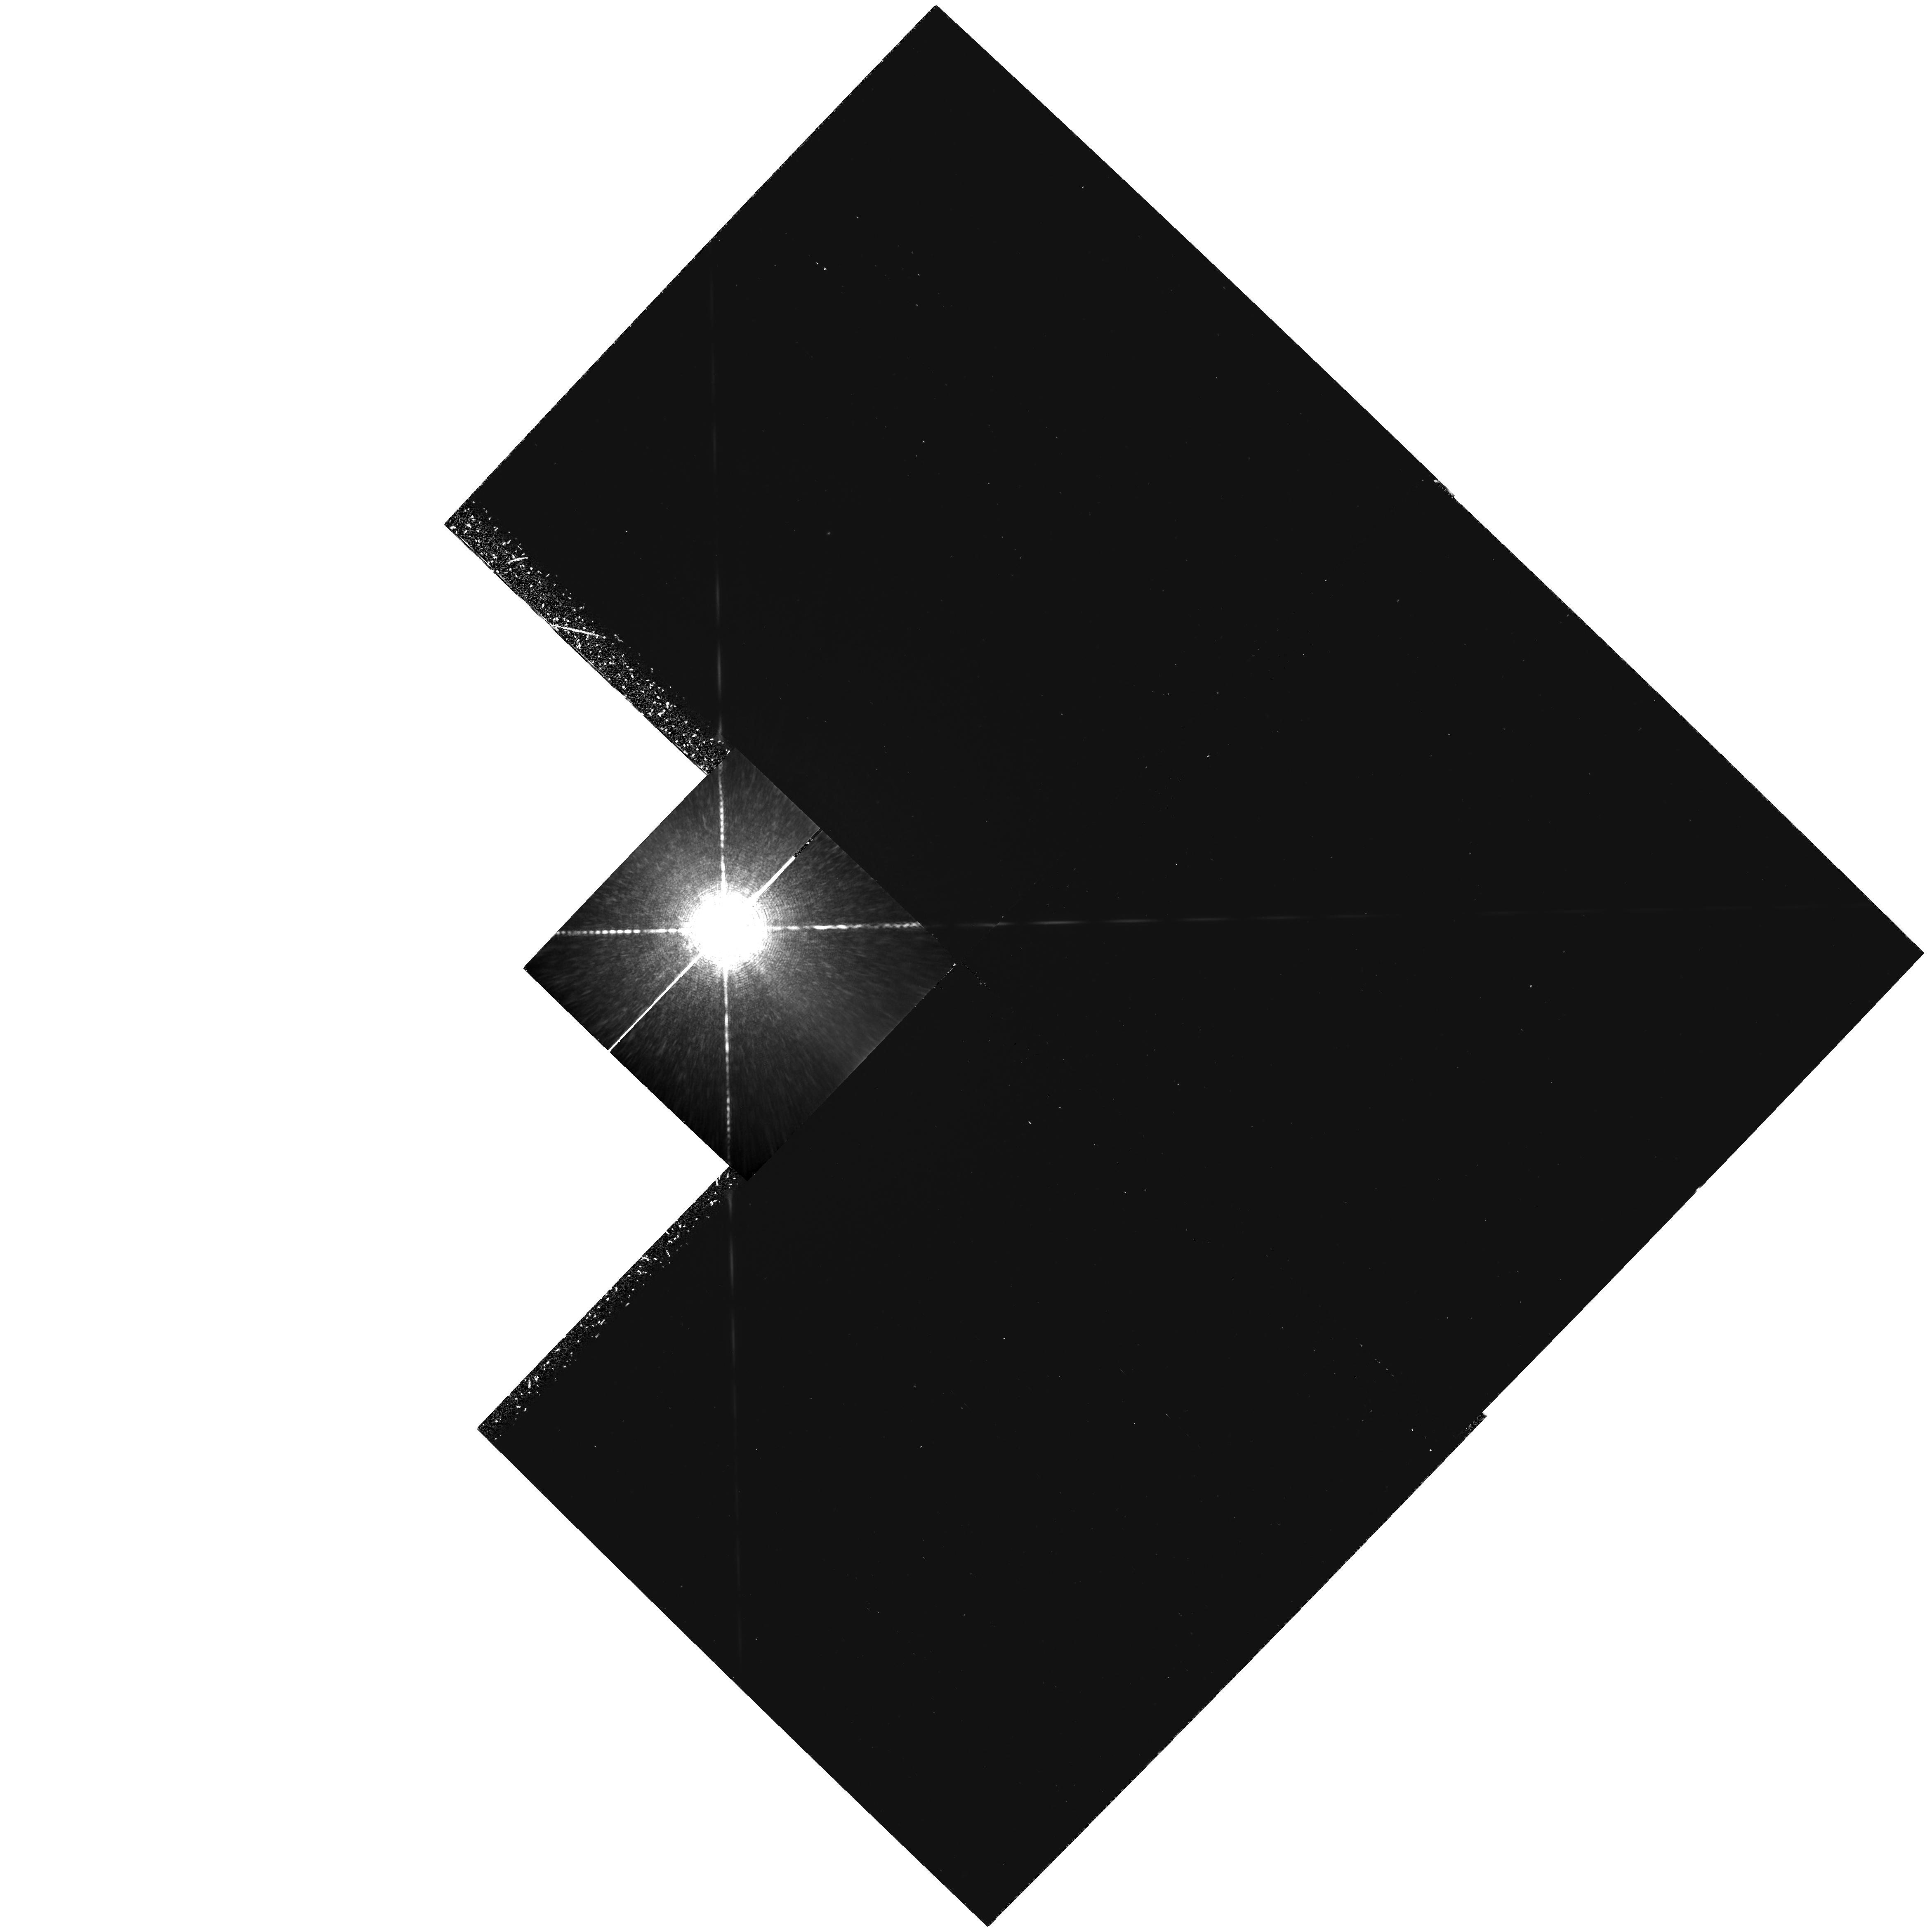
Target: HD22049
Instrument: WFPC2/PC
Filter: F953N
Exposure: 3.1 h
Observation ID: hst_5611_01_wfpc2_pc_f953n_u2a901

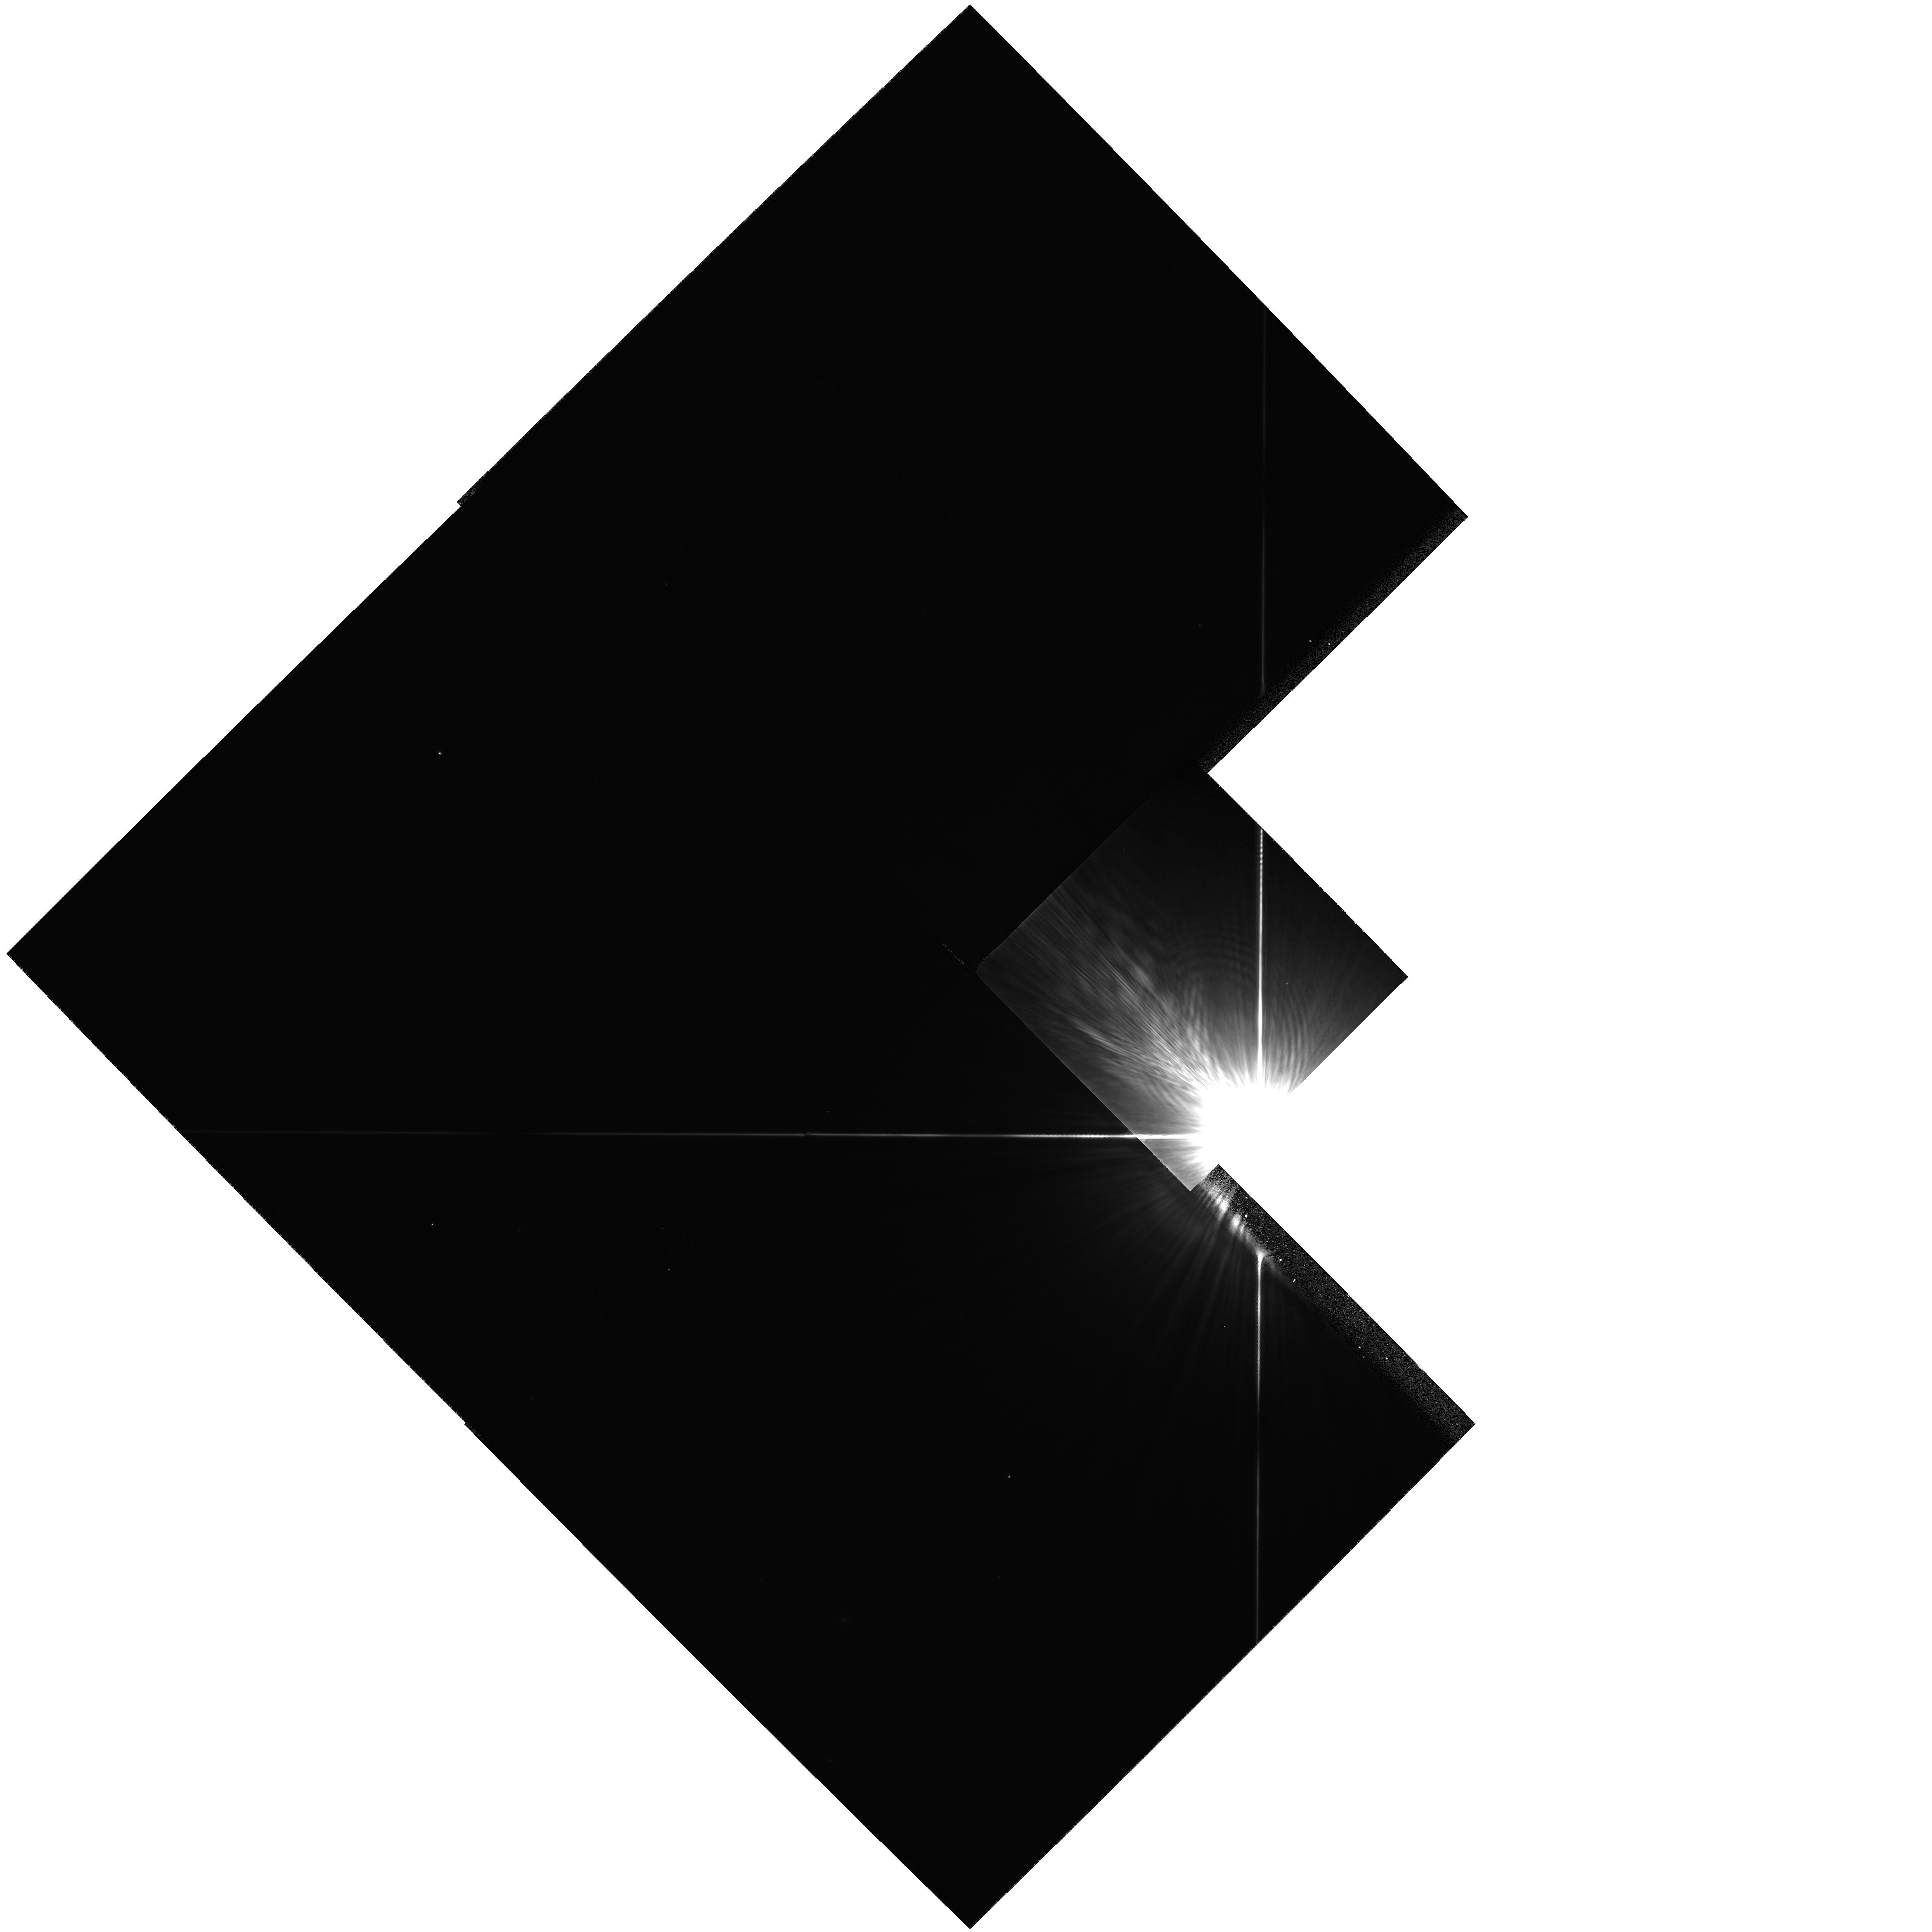
Target: HD22049
Instrument: WFPC2/PC
Filter: F622W
Exposure: 7 min
Observation ID: hst_5611_02_wfpc2_pc_f622w_u2a902

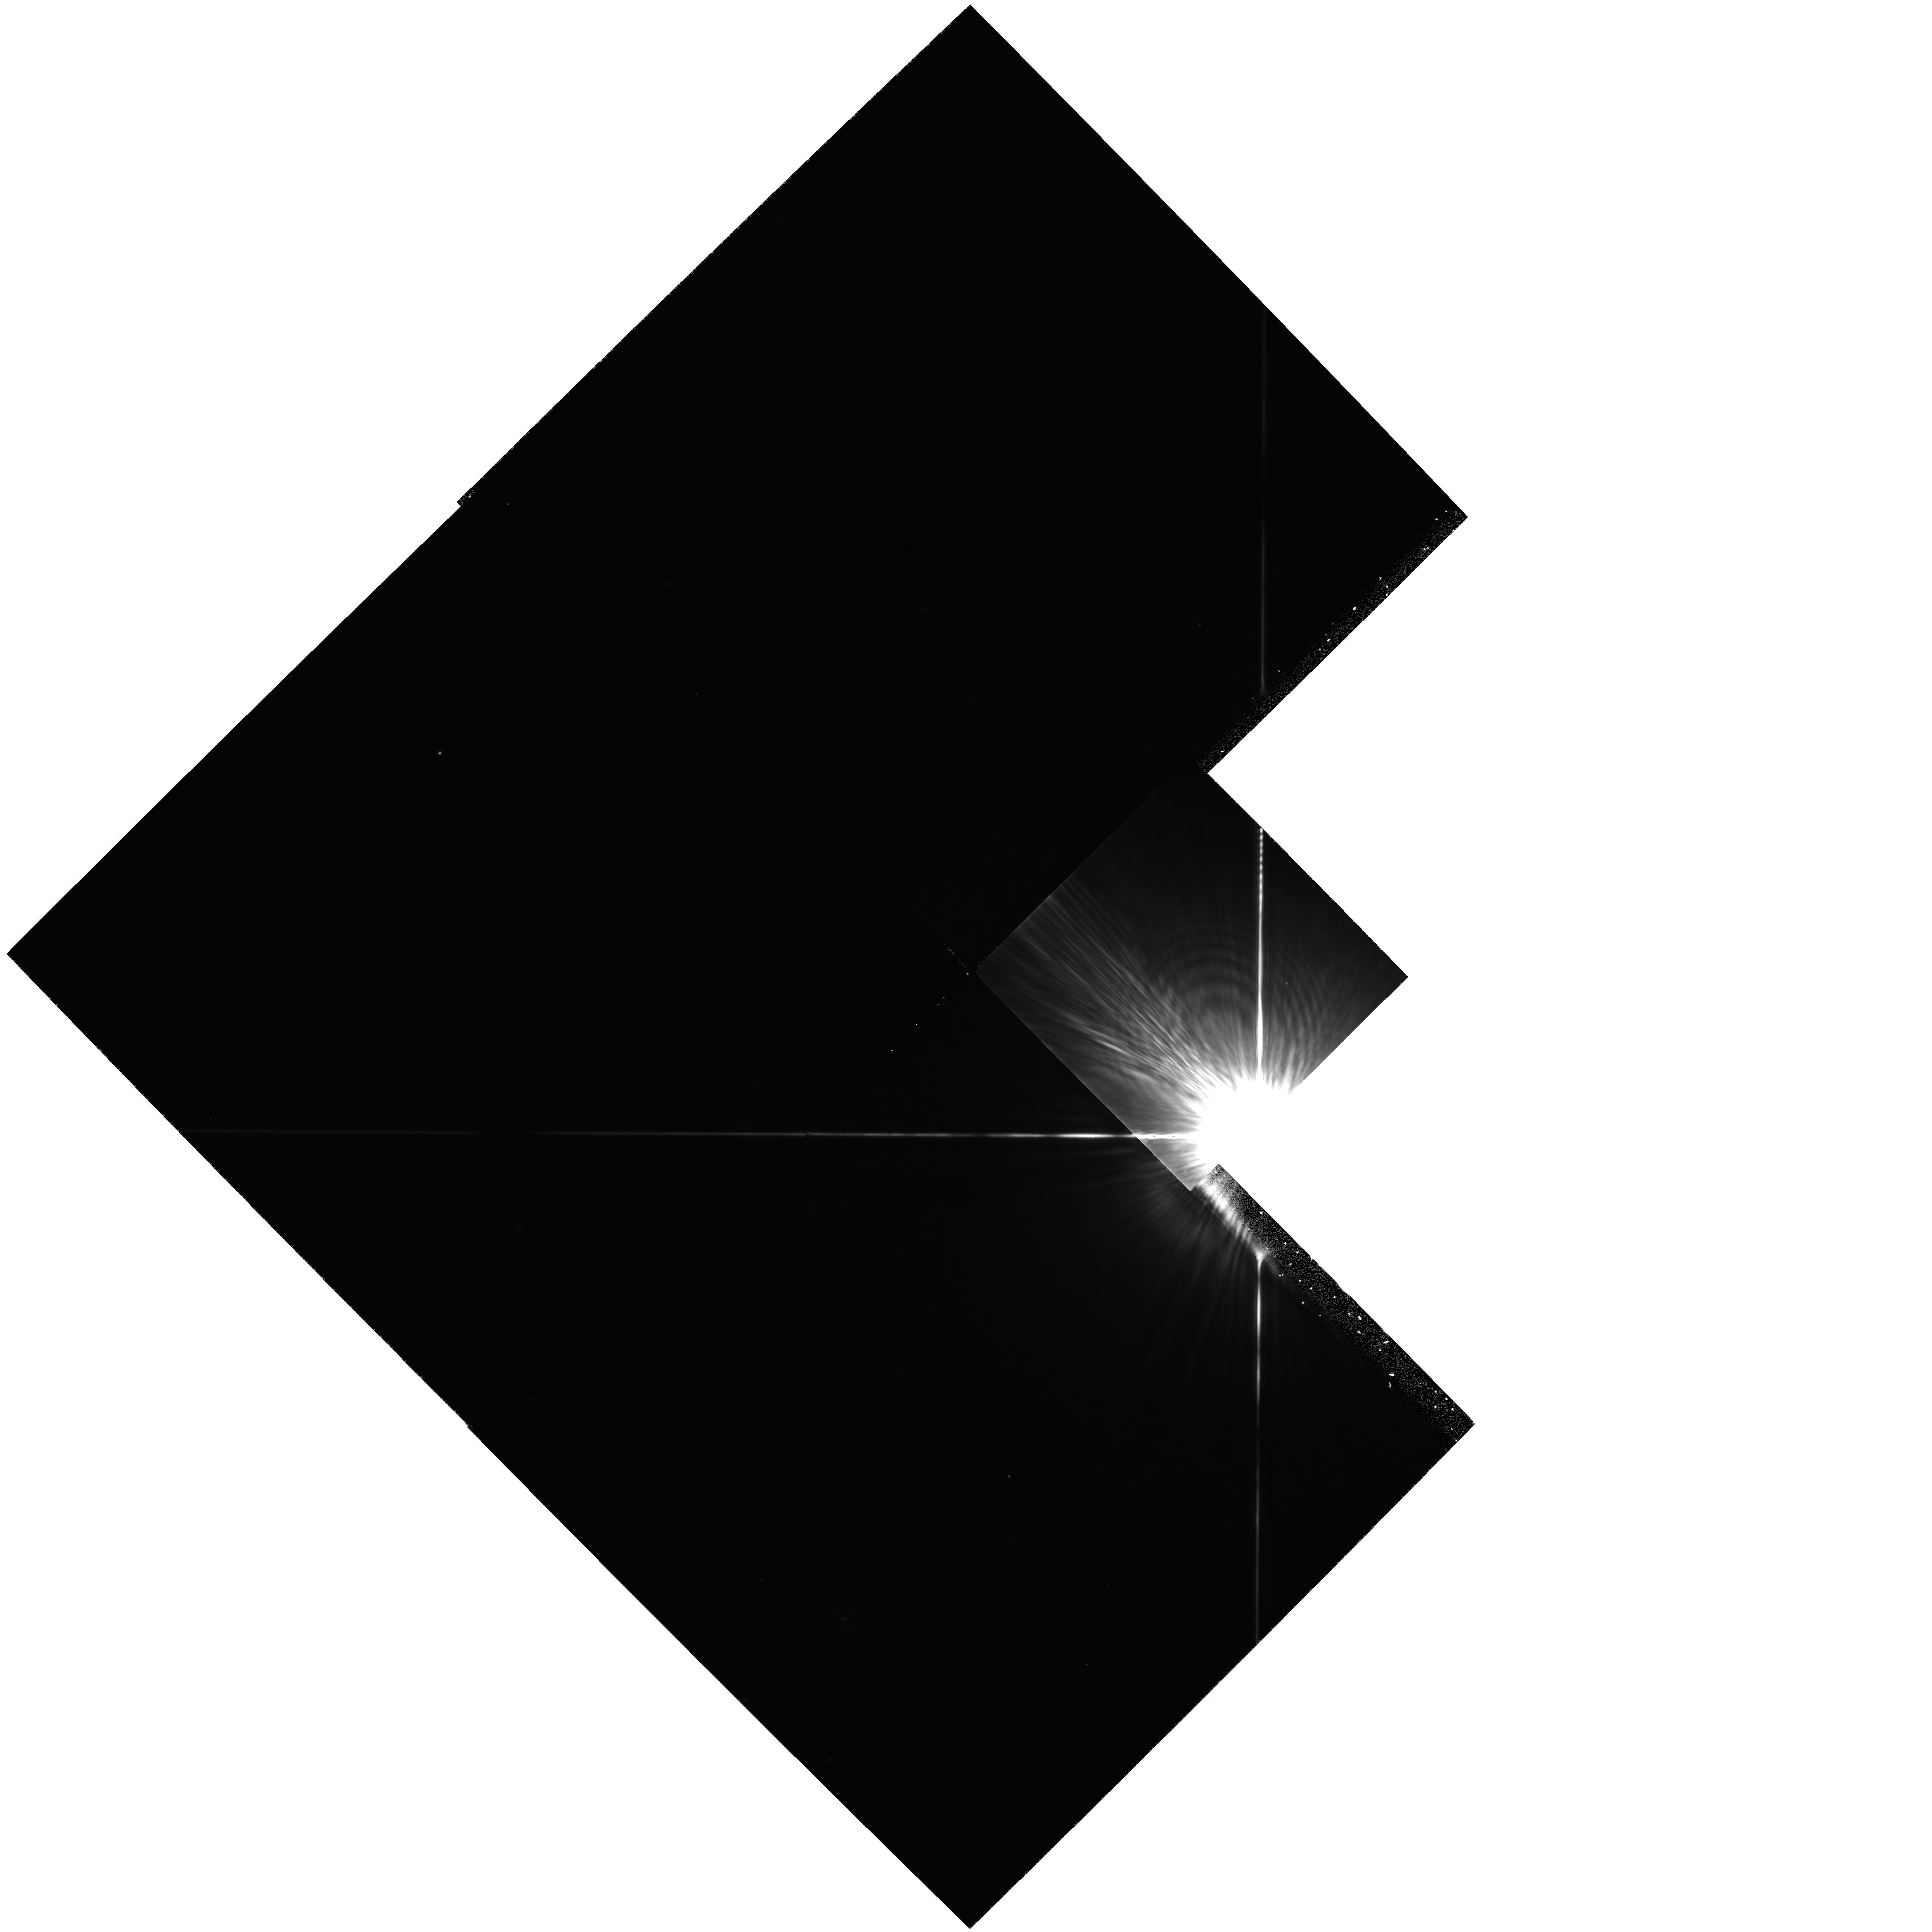
Target: HD22049
Instrument: WFPC2/PC
Filter: F850LP
Exposure: 25 min
Observation ID: hst_5611_02_wfpc2_pc_f850lp_u2a902

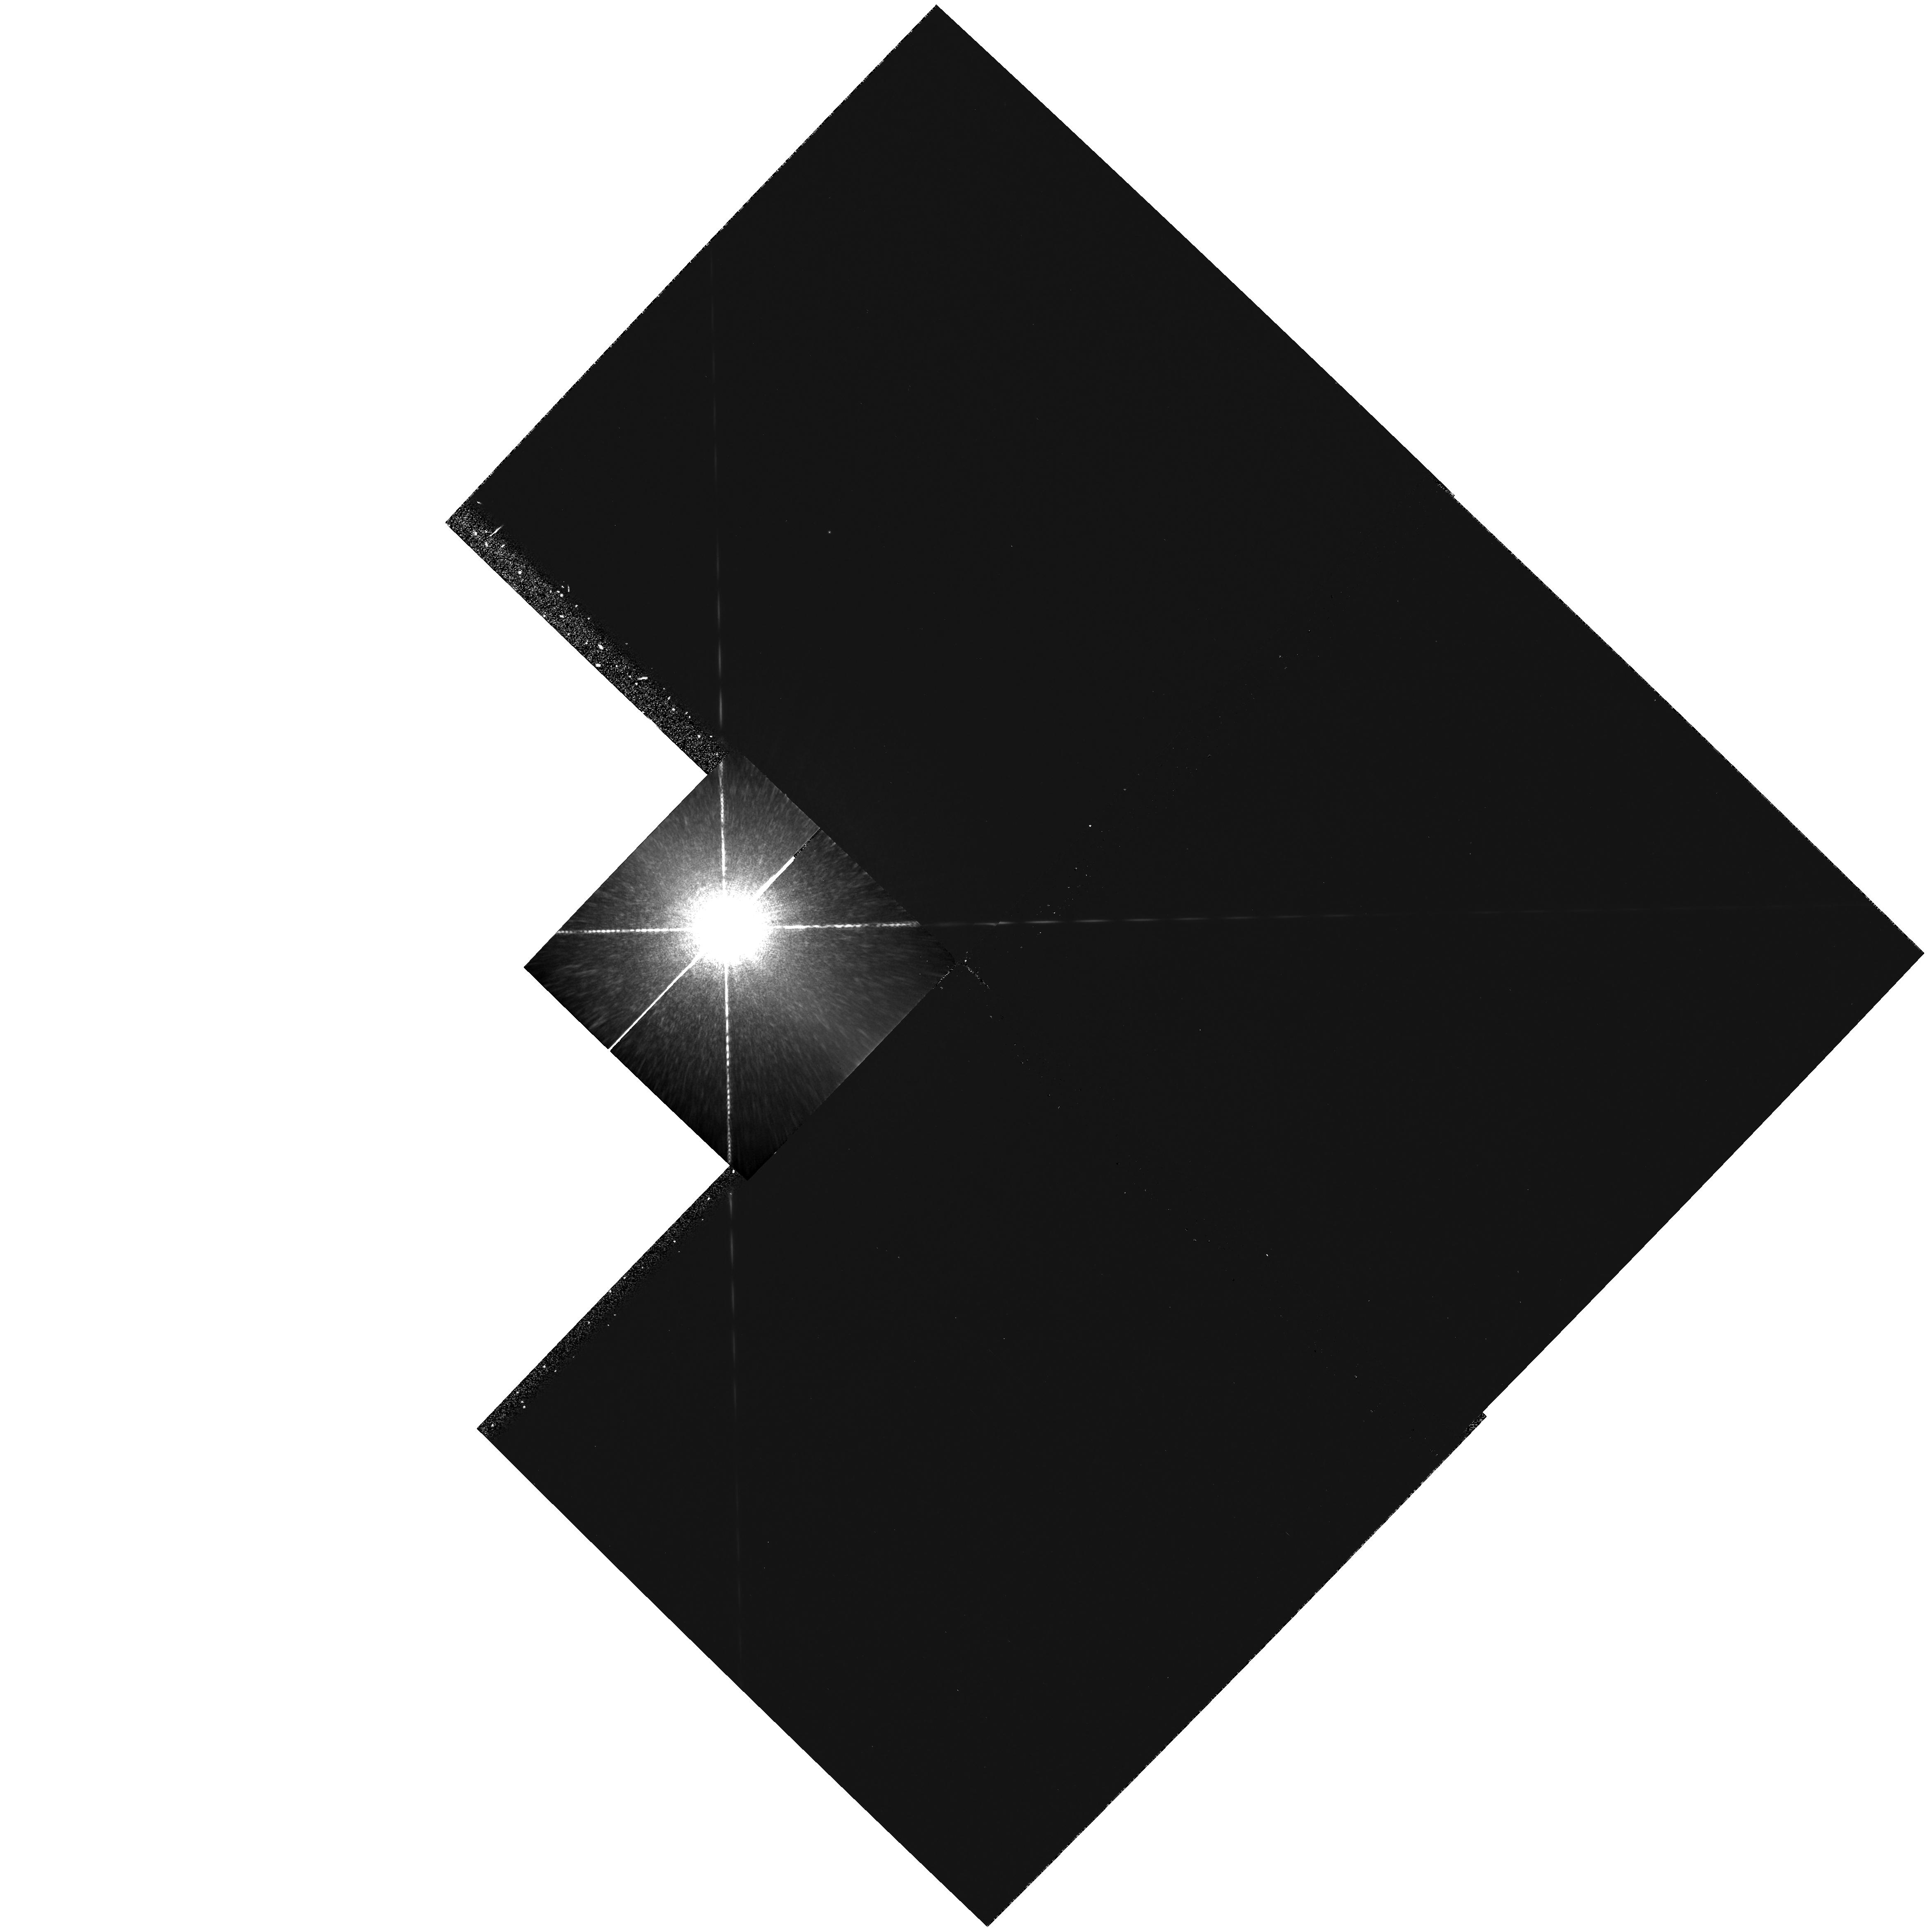
Target: HD22049
Instrument: WFPC2/PC
Filter: F631N
Exposure: 25 min
Observation ID: hst_5611_01_wfpc2_pc_f631n_u2a901

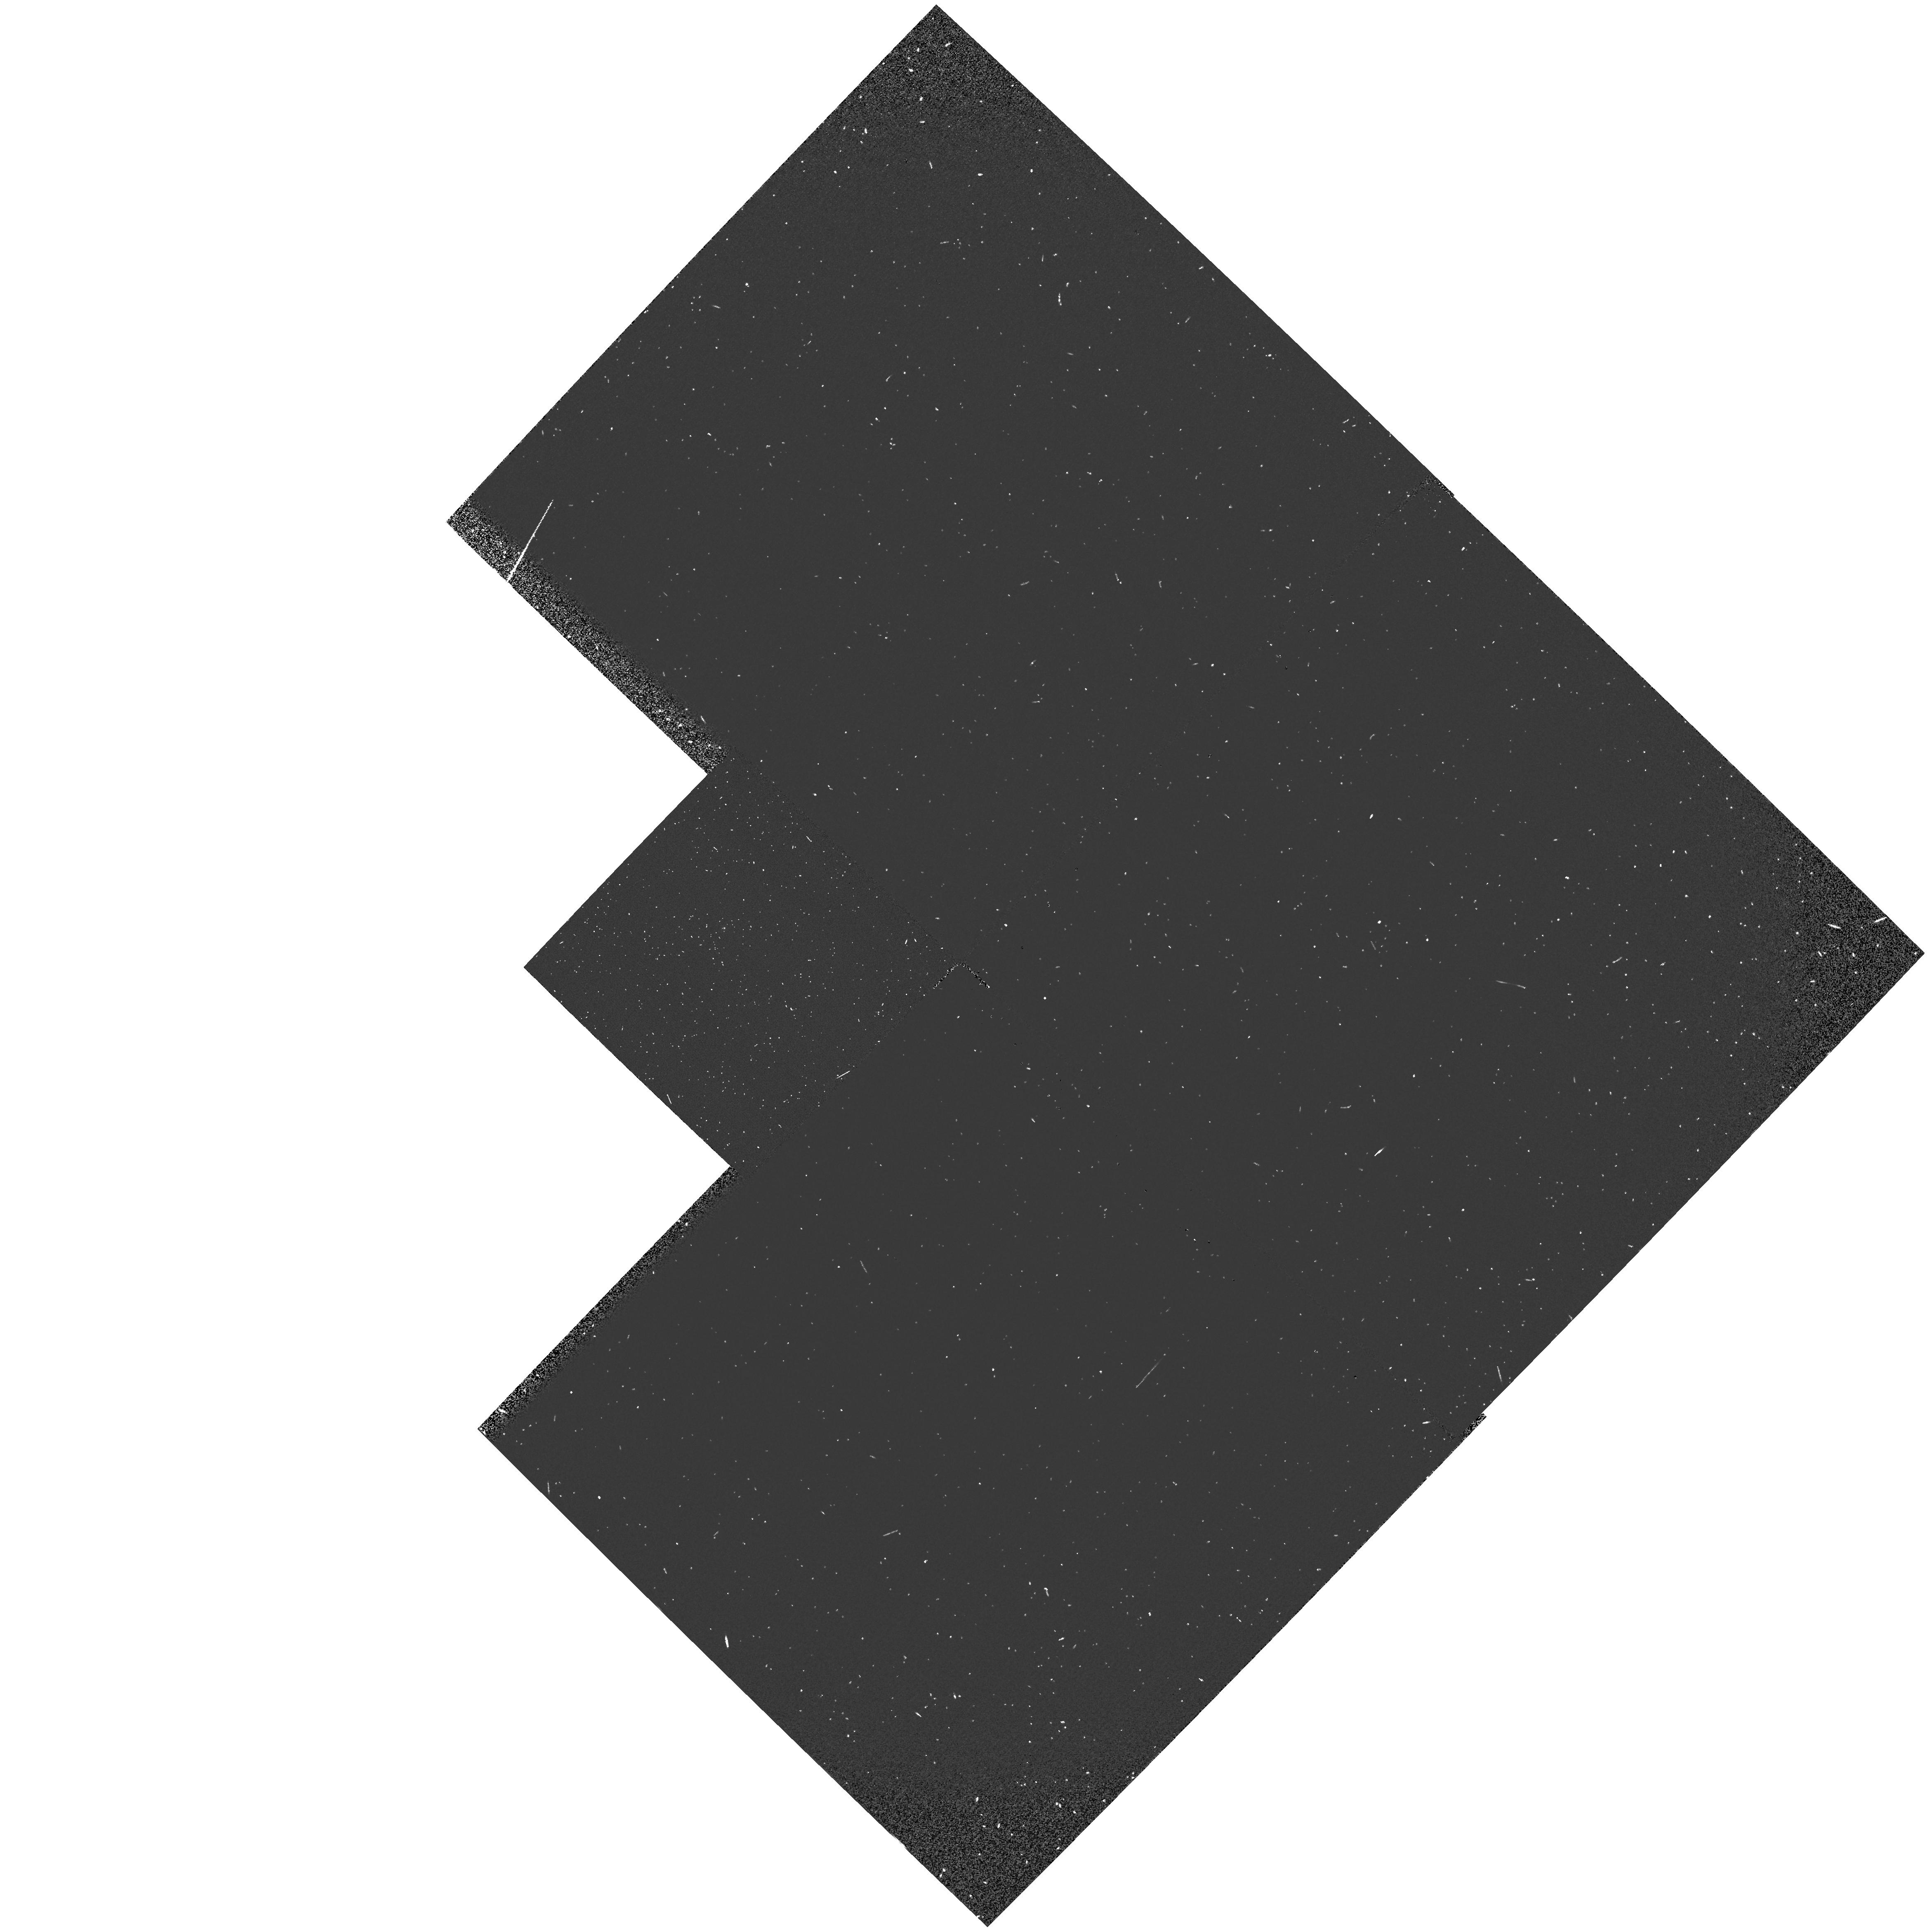
Target: HD22049
Instrument: WFPC2/PC
Filter: F160BW
Exposure: 3 min
Observation ID: hst_5611_01_wfpc2_pc_f160bw_u2a901

A PHOTOMETRIC SEARCH FOR PLANETS OF NEARBY STARS: EPSILON ERIDANI (PI: Schroeder, Daniel J.)

The proposed research is a search for planets of nearby stars. The technique involves use of the Planetary Camera with narrow and wide band pass filters to photometrically measure the presence of resolved dark companions. The exposures are calculated to provide 70000 electrons per pixel at 1.2 arcsec from the target stars. Multiple exposures will be required. This proposal describes observations of Epsilon Eridani only for early scheduling. The remainder of the the program is decribed in proposal 5132.